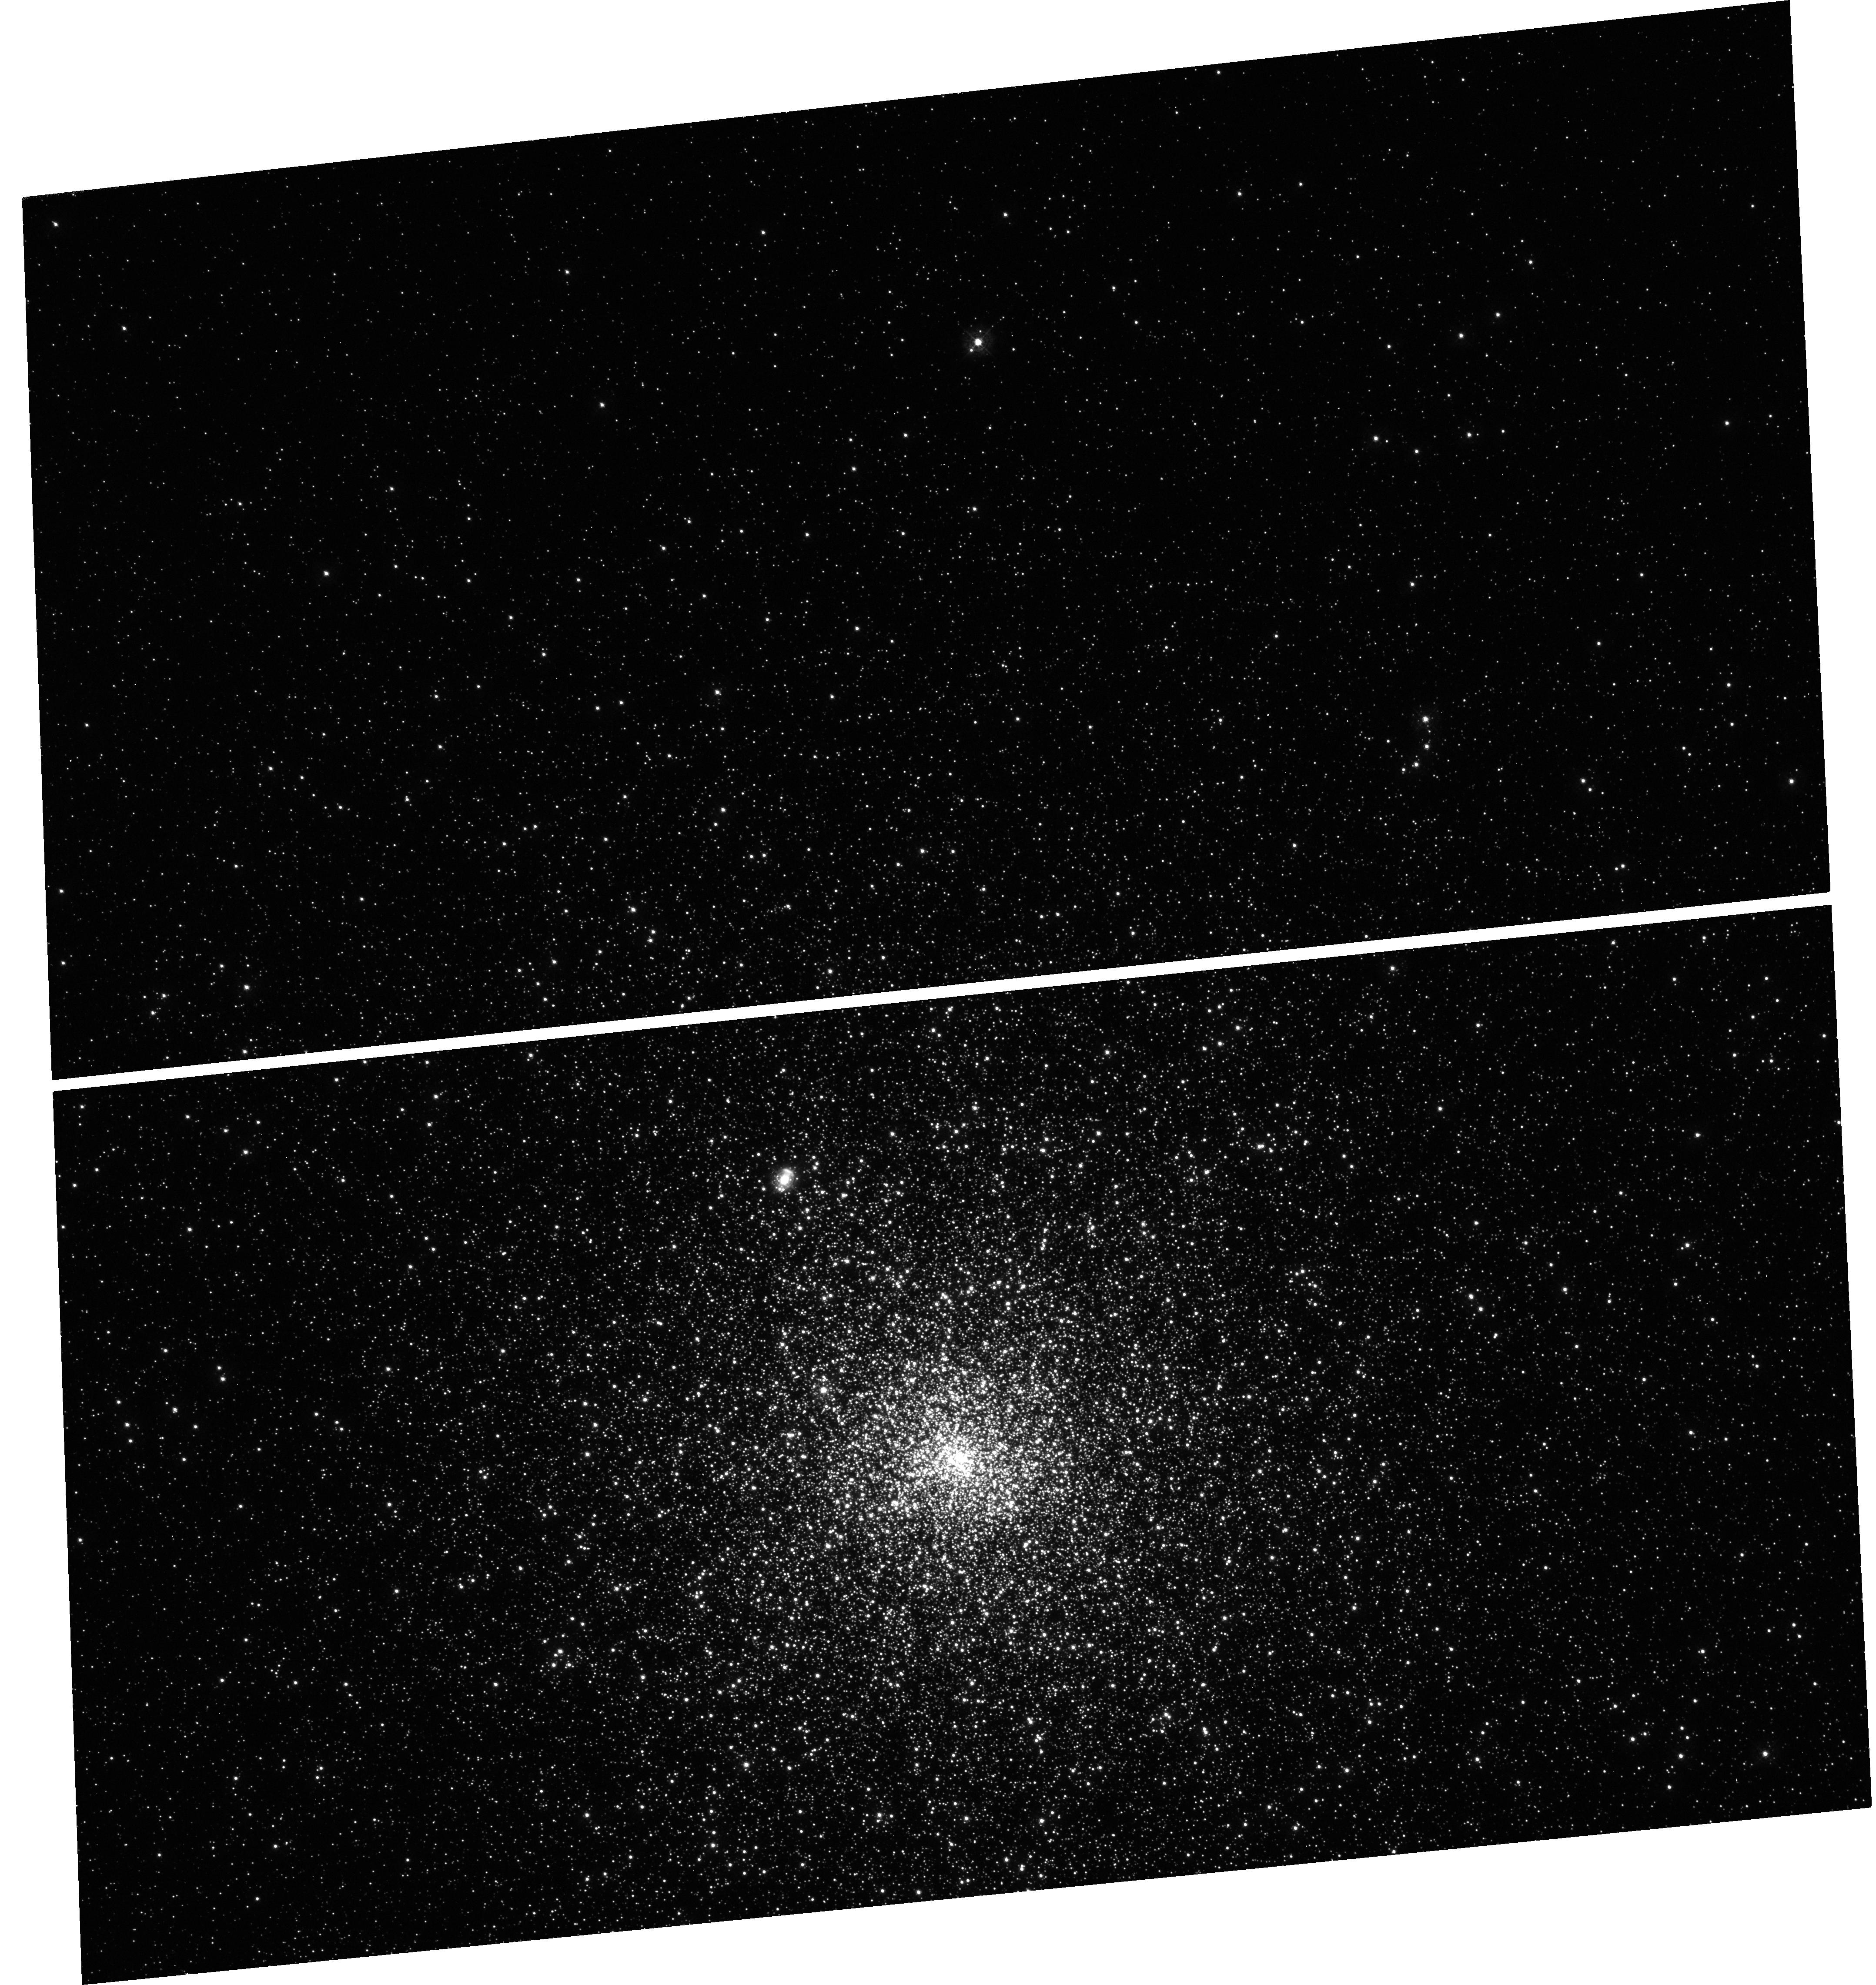
Target: M-15
Instrument: WFC3/UVIS
Filter: F343N
Exposure: 12 min
Observation ID: hst_13295_05_wfc3_uvis_f343n_icbe05

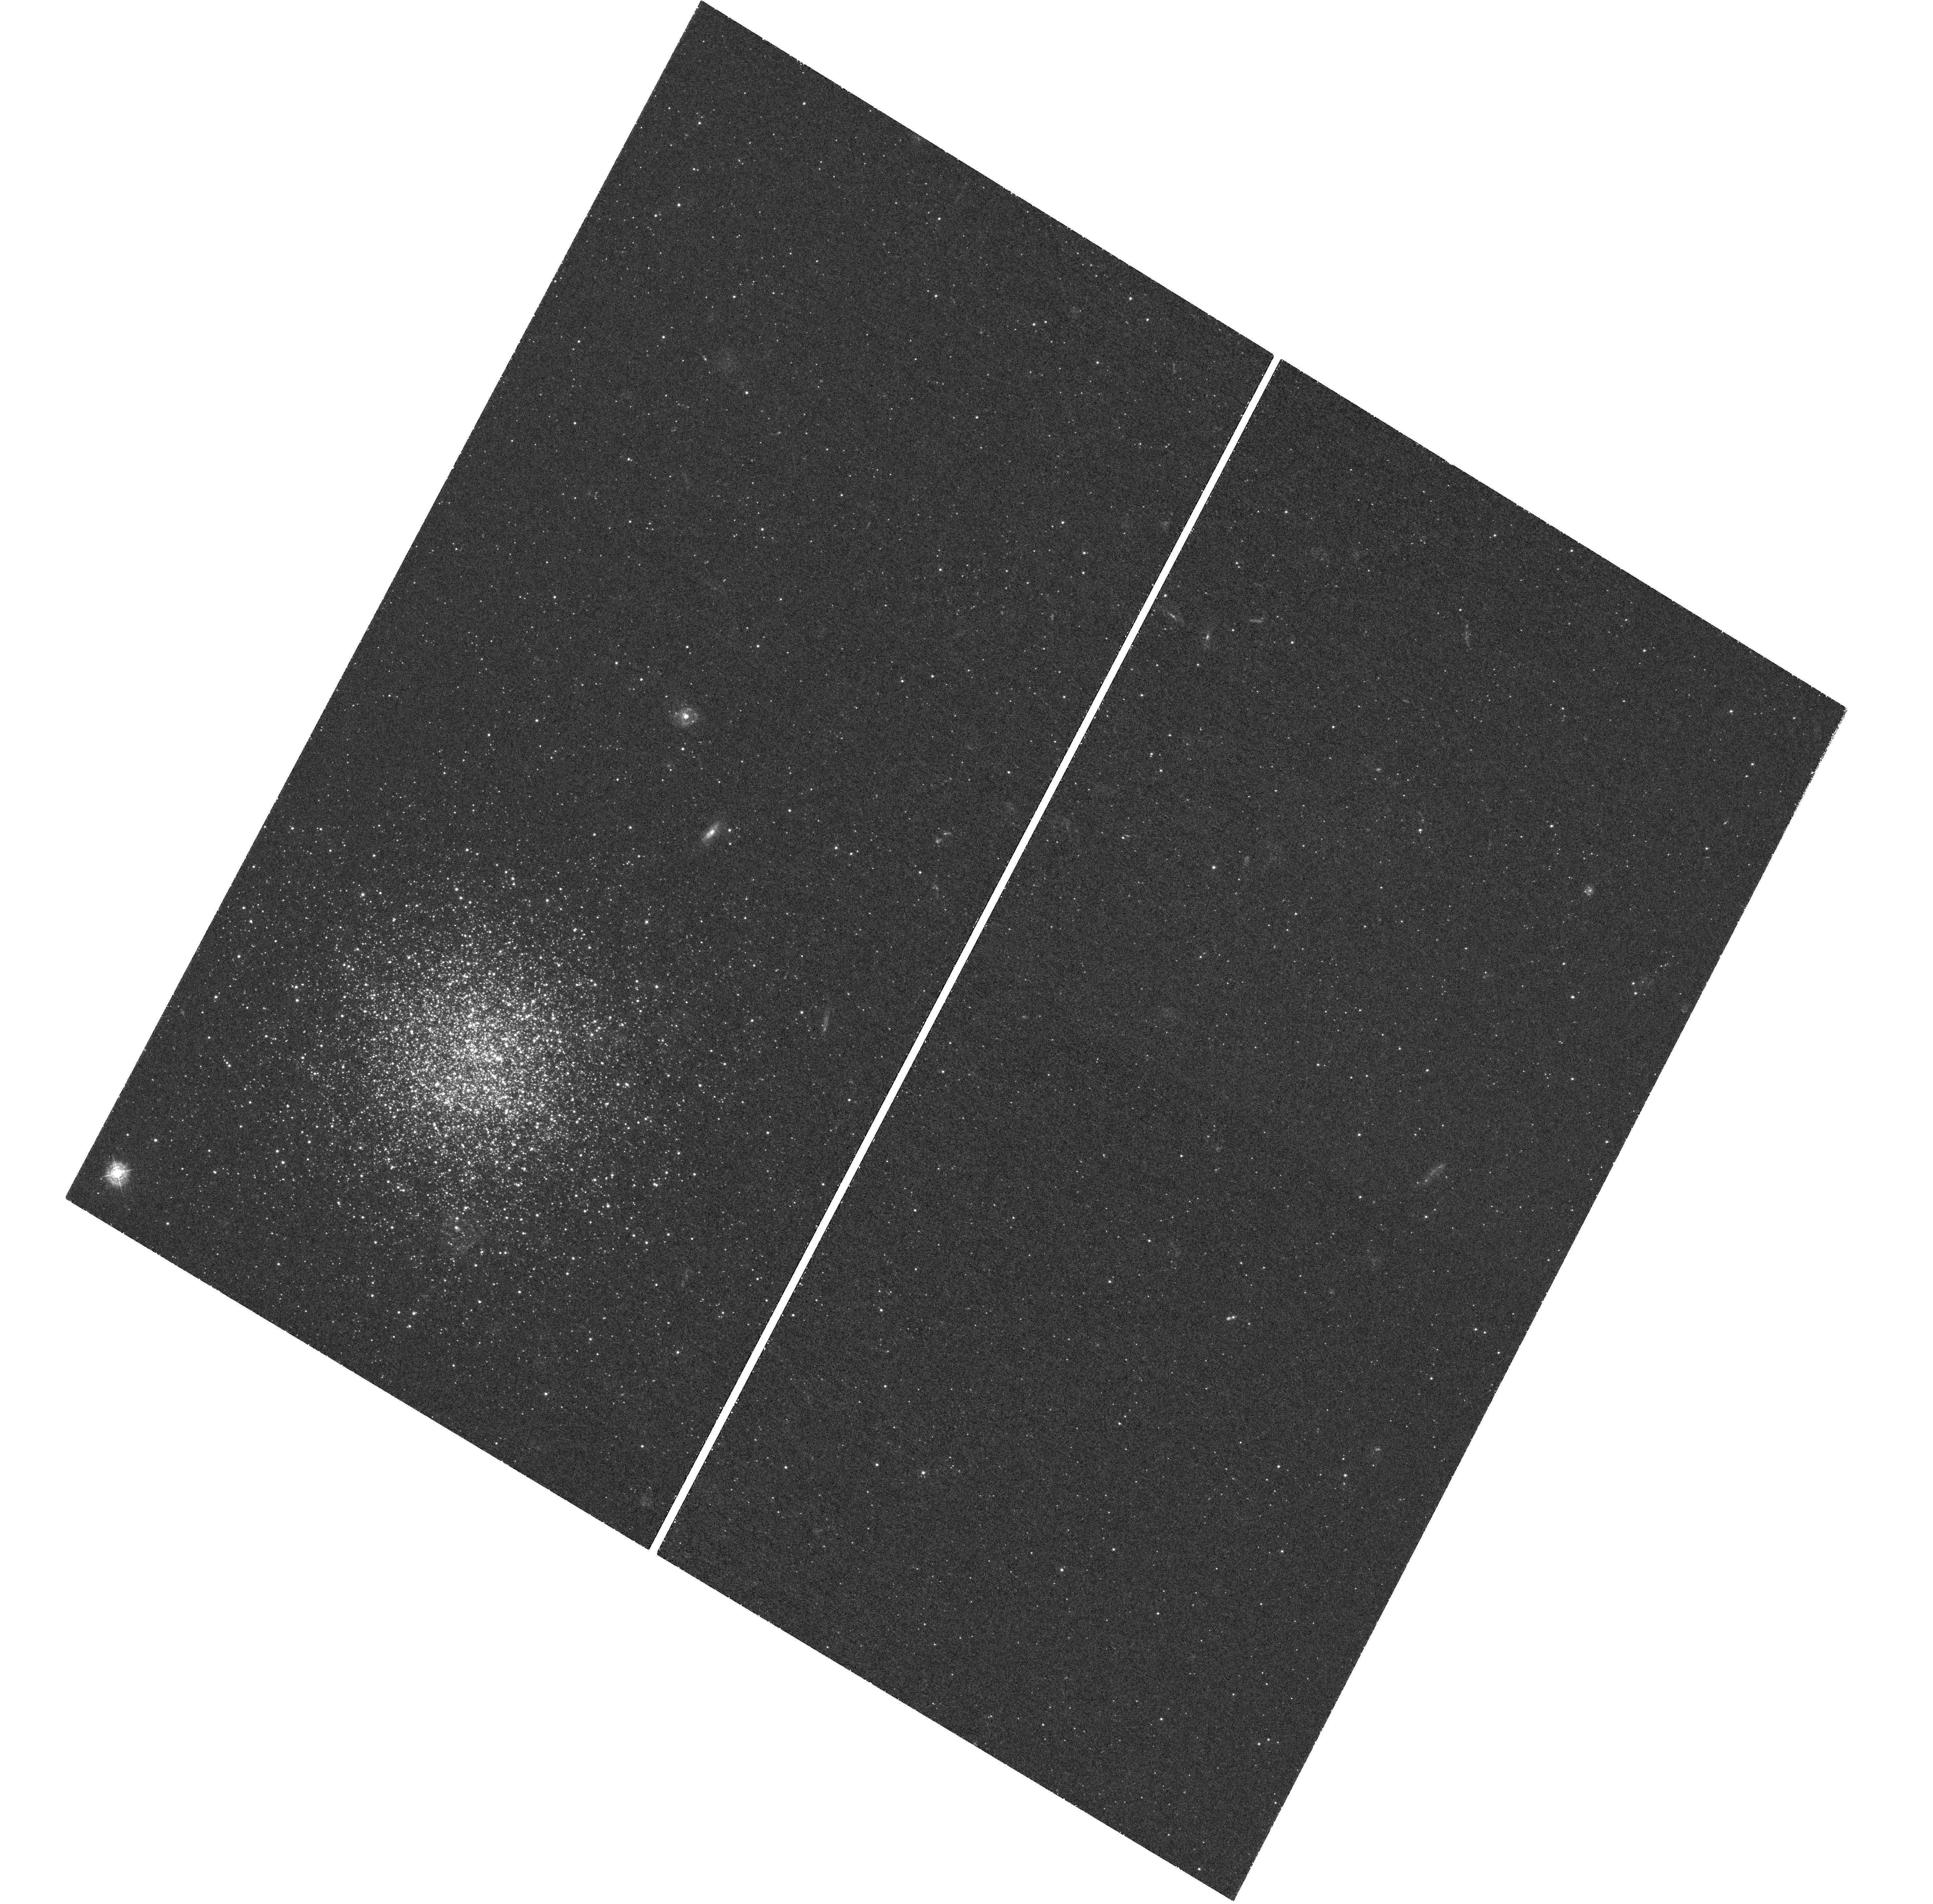
Target: FORNAX-2
Instrument: WFC3/UVIS
Filter: F343N
Exposure: 3.2 h
Observation ID: hst_13295_02_wfc3_uvis_f343n_icbe02

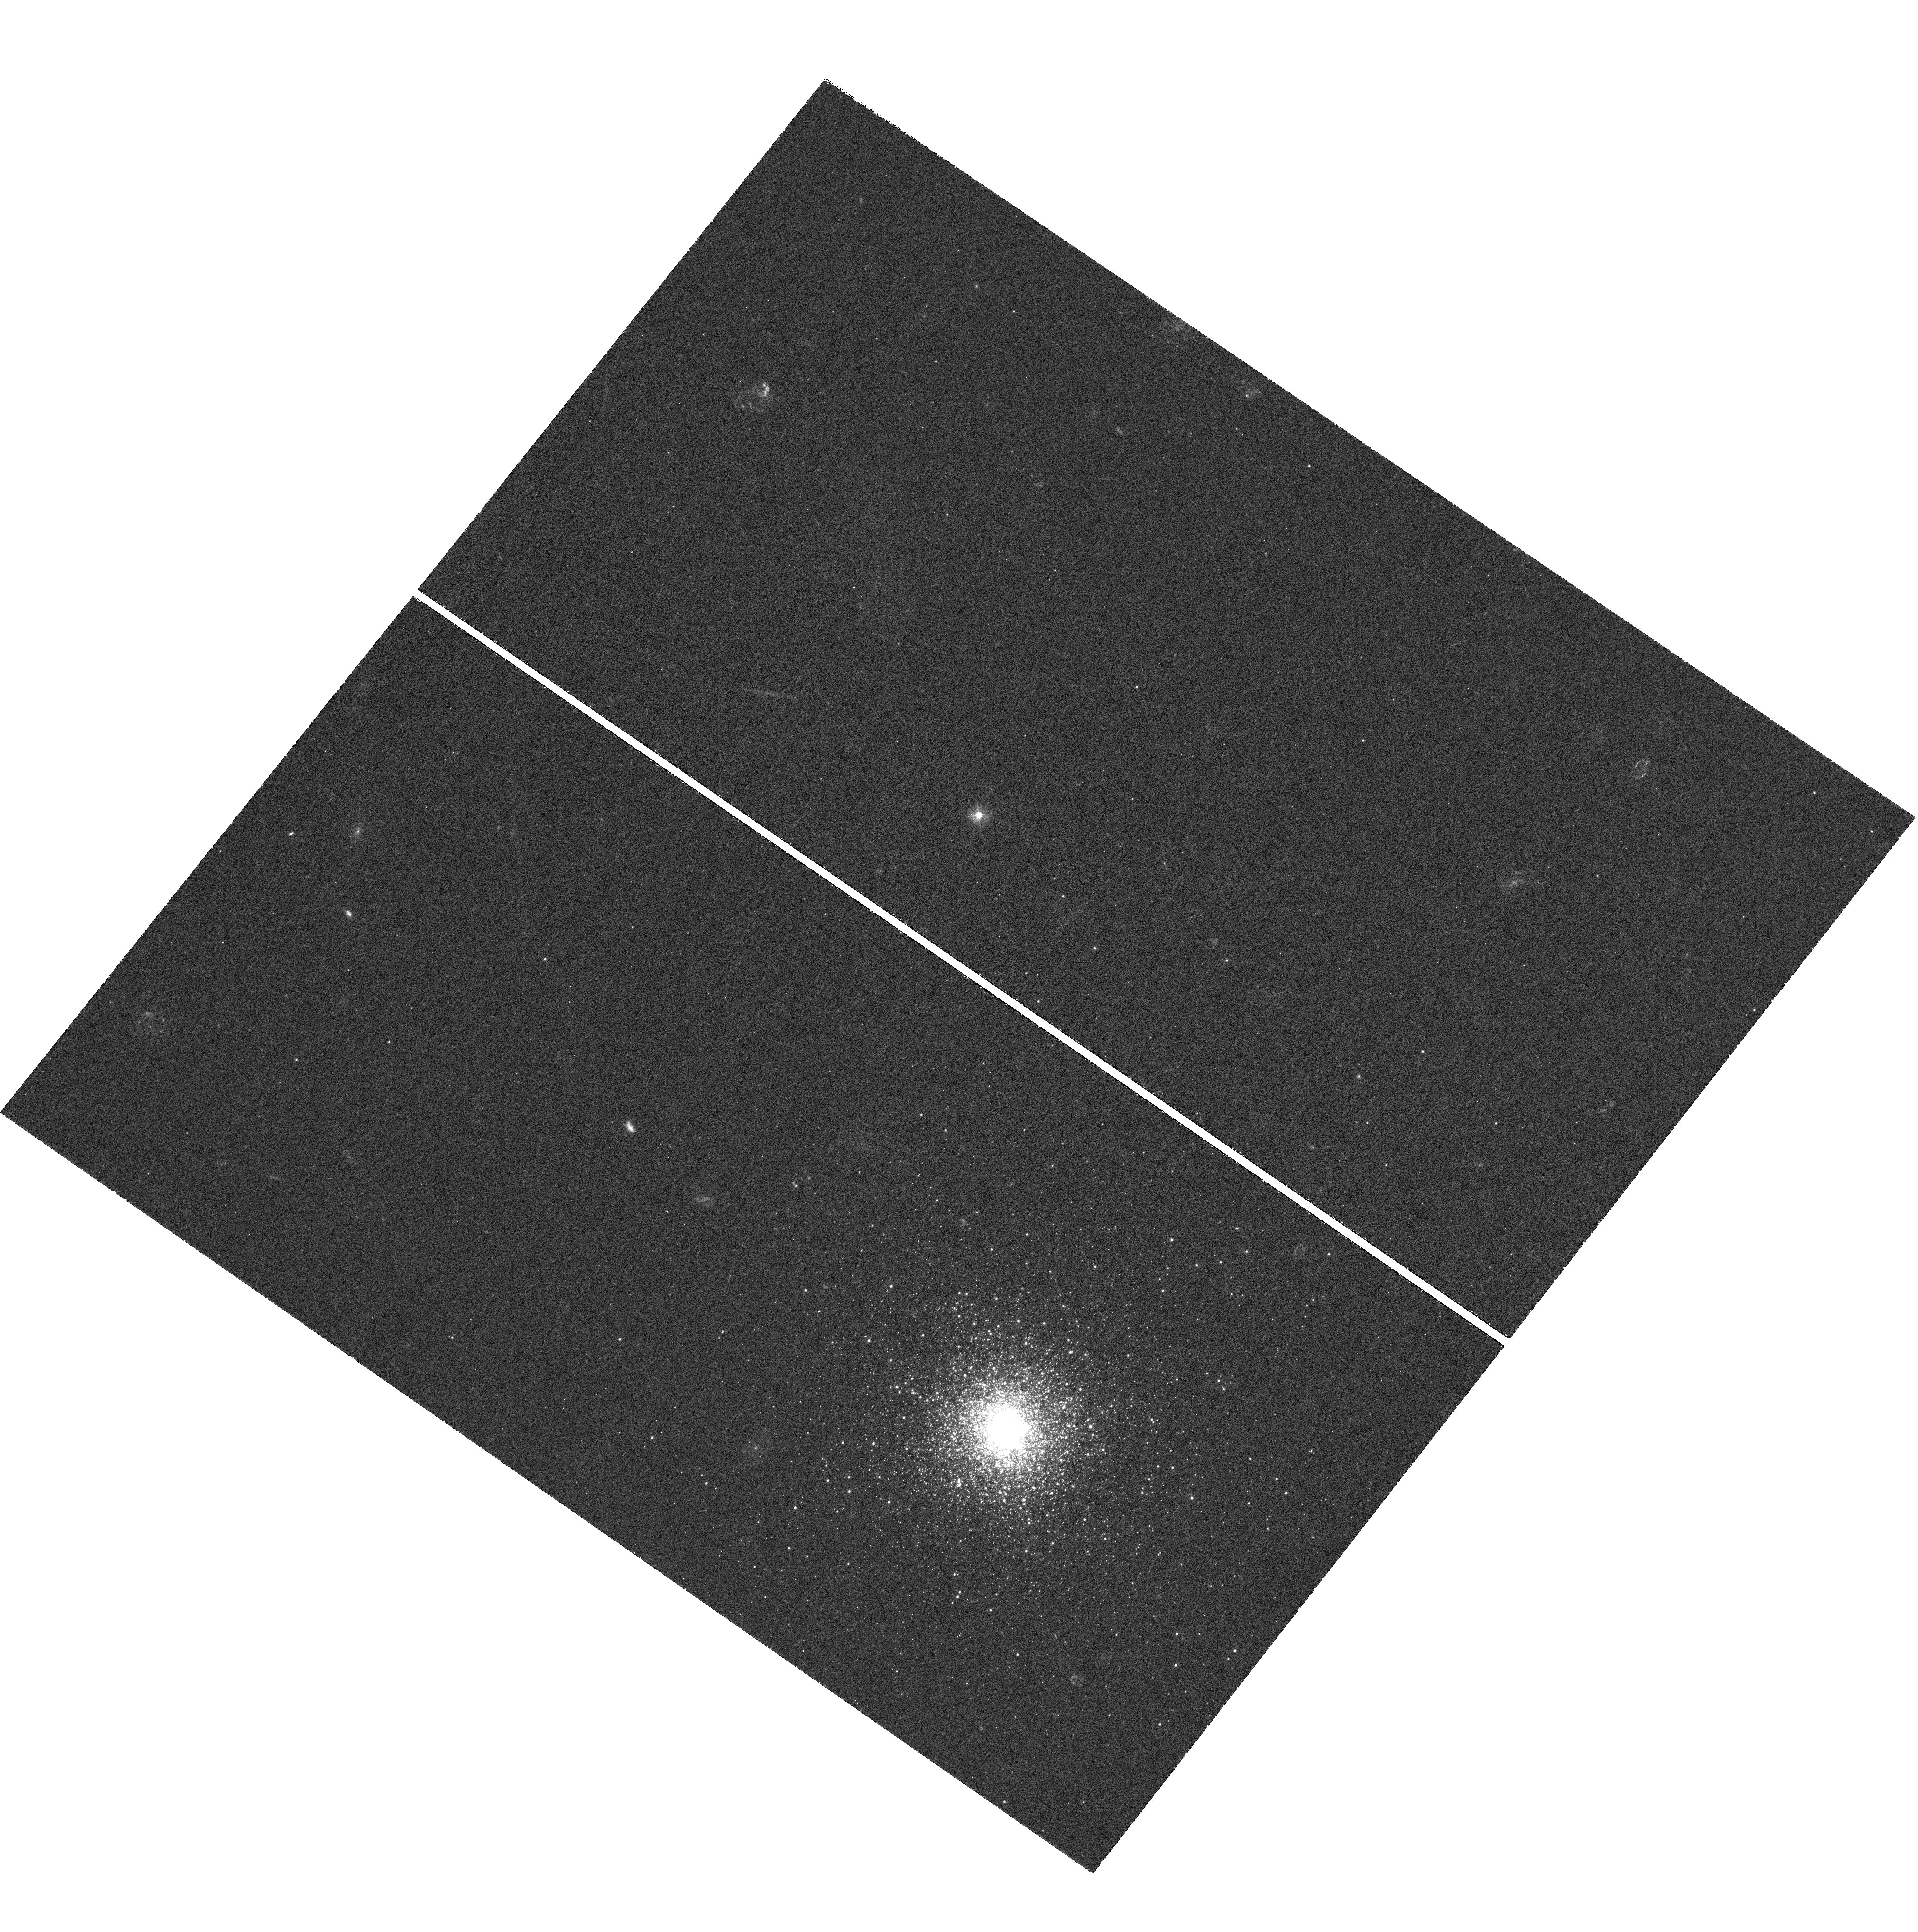
Target: FORNAX-5
Instrument: WFC3/UVIS
Filter: F343N
Exposure: 3.2 h
Observation ID: hst_13295_04_wfc3_uvis_f343n_icbe04

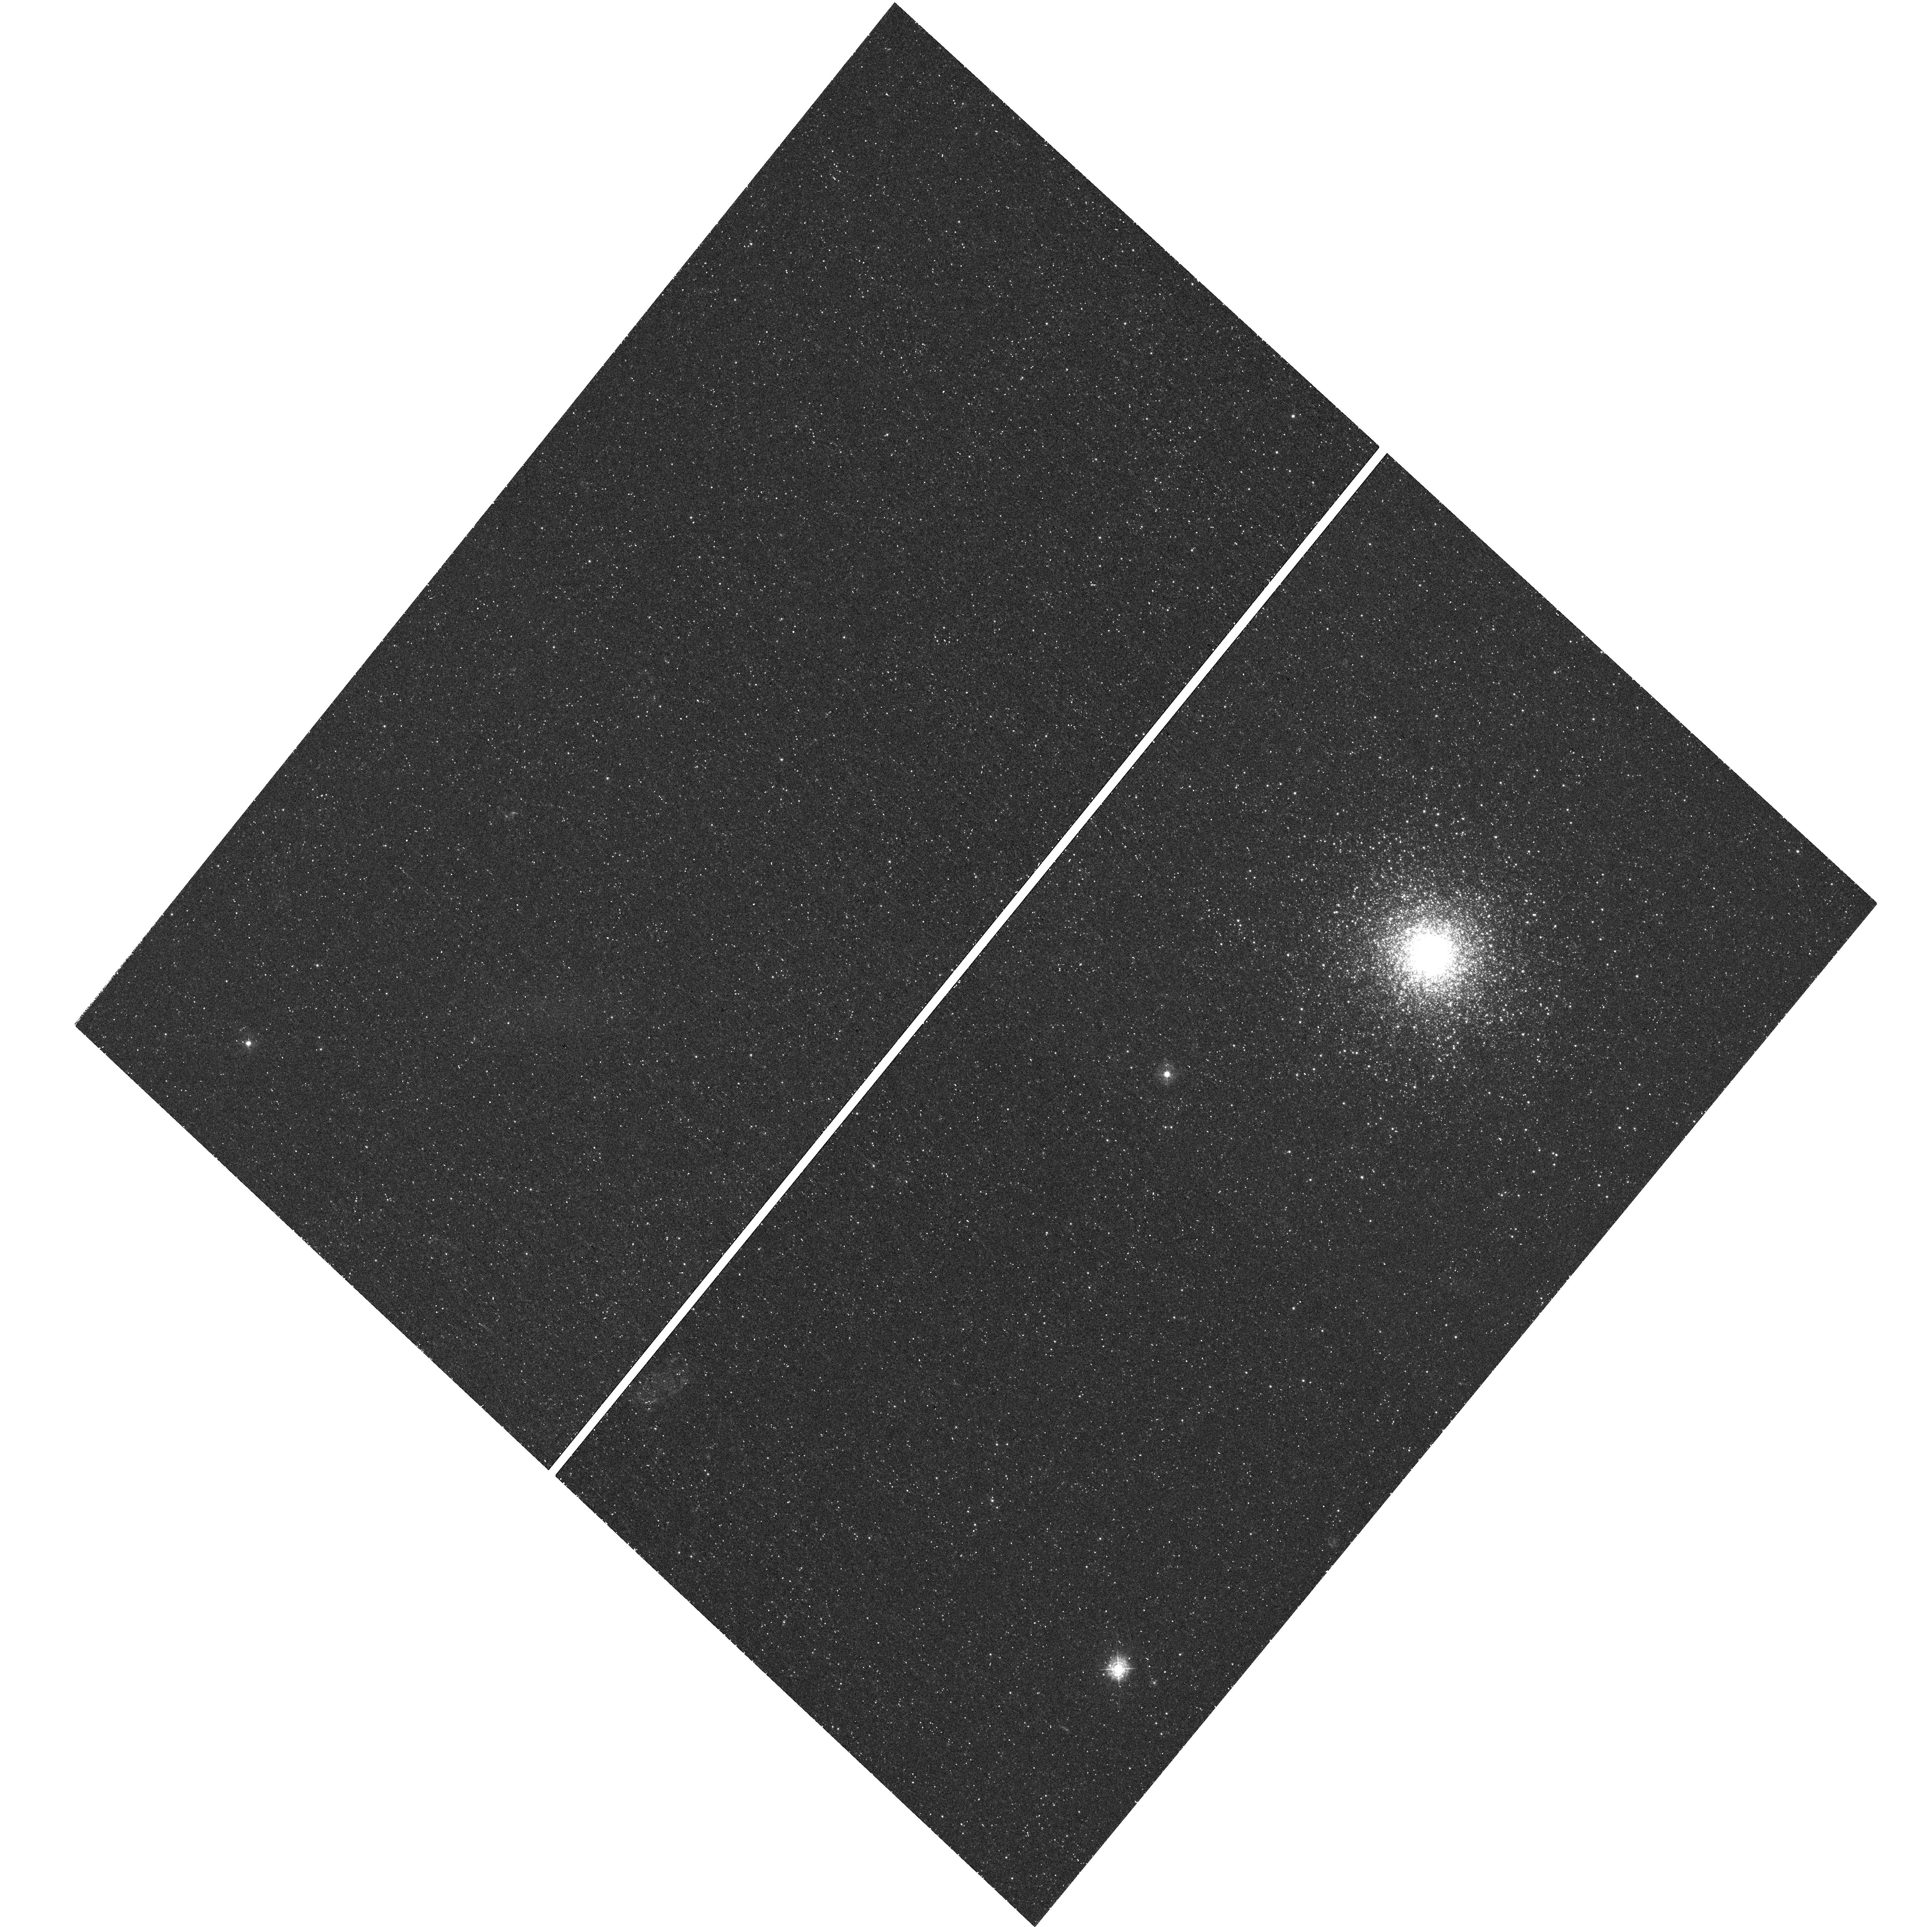
Target: FORNAX-3
Instrument: WFC3/UVIS
Filter: F343N
Exposure: 46 min
Observation ID: hst_13295_53_wfc3_uvis_f343n_icbe53

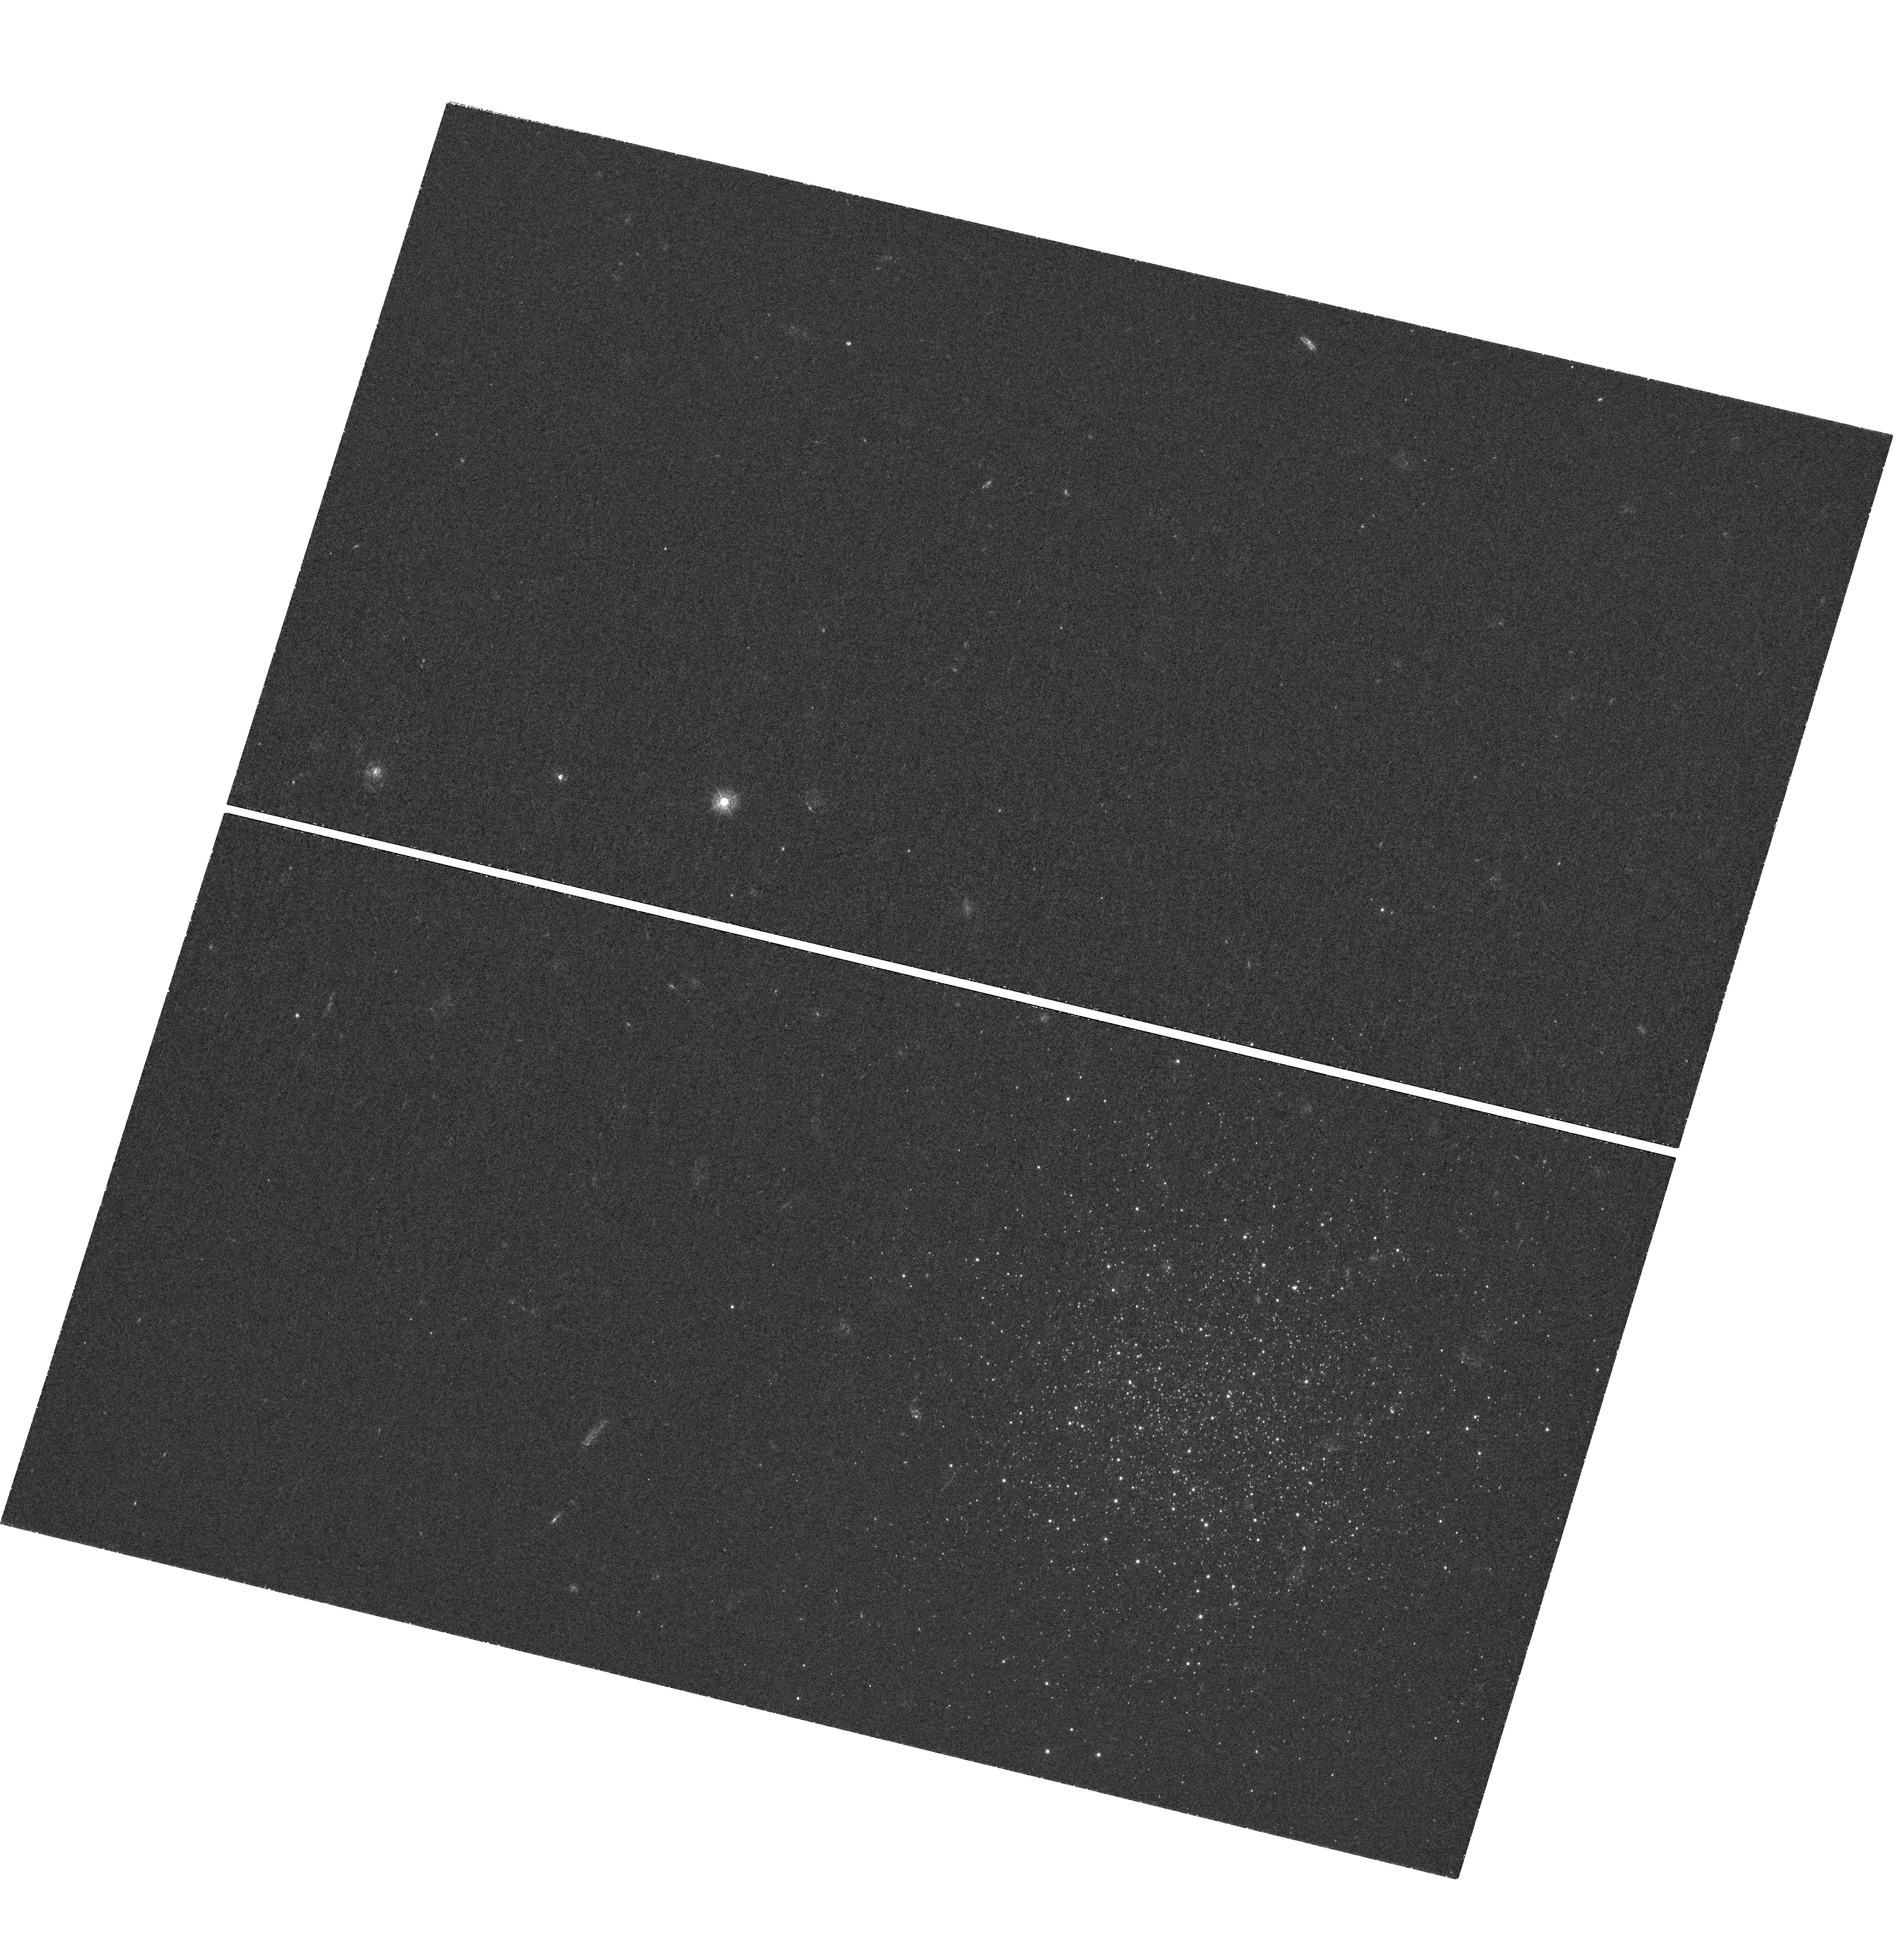
Target: FORNAX-1
Instrument: WFC3/UVIS
Filter: F343N
Exposure: 3.2 h
Observation ID: hst_13295_01_wfc3_uvis_f343n_icbe01

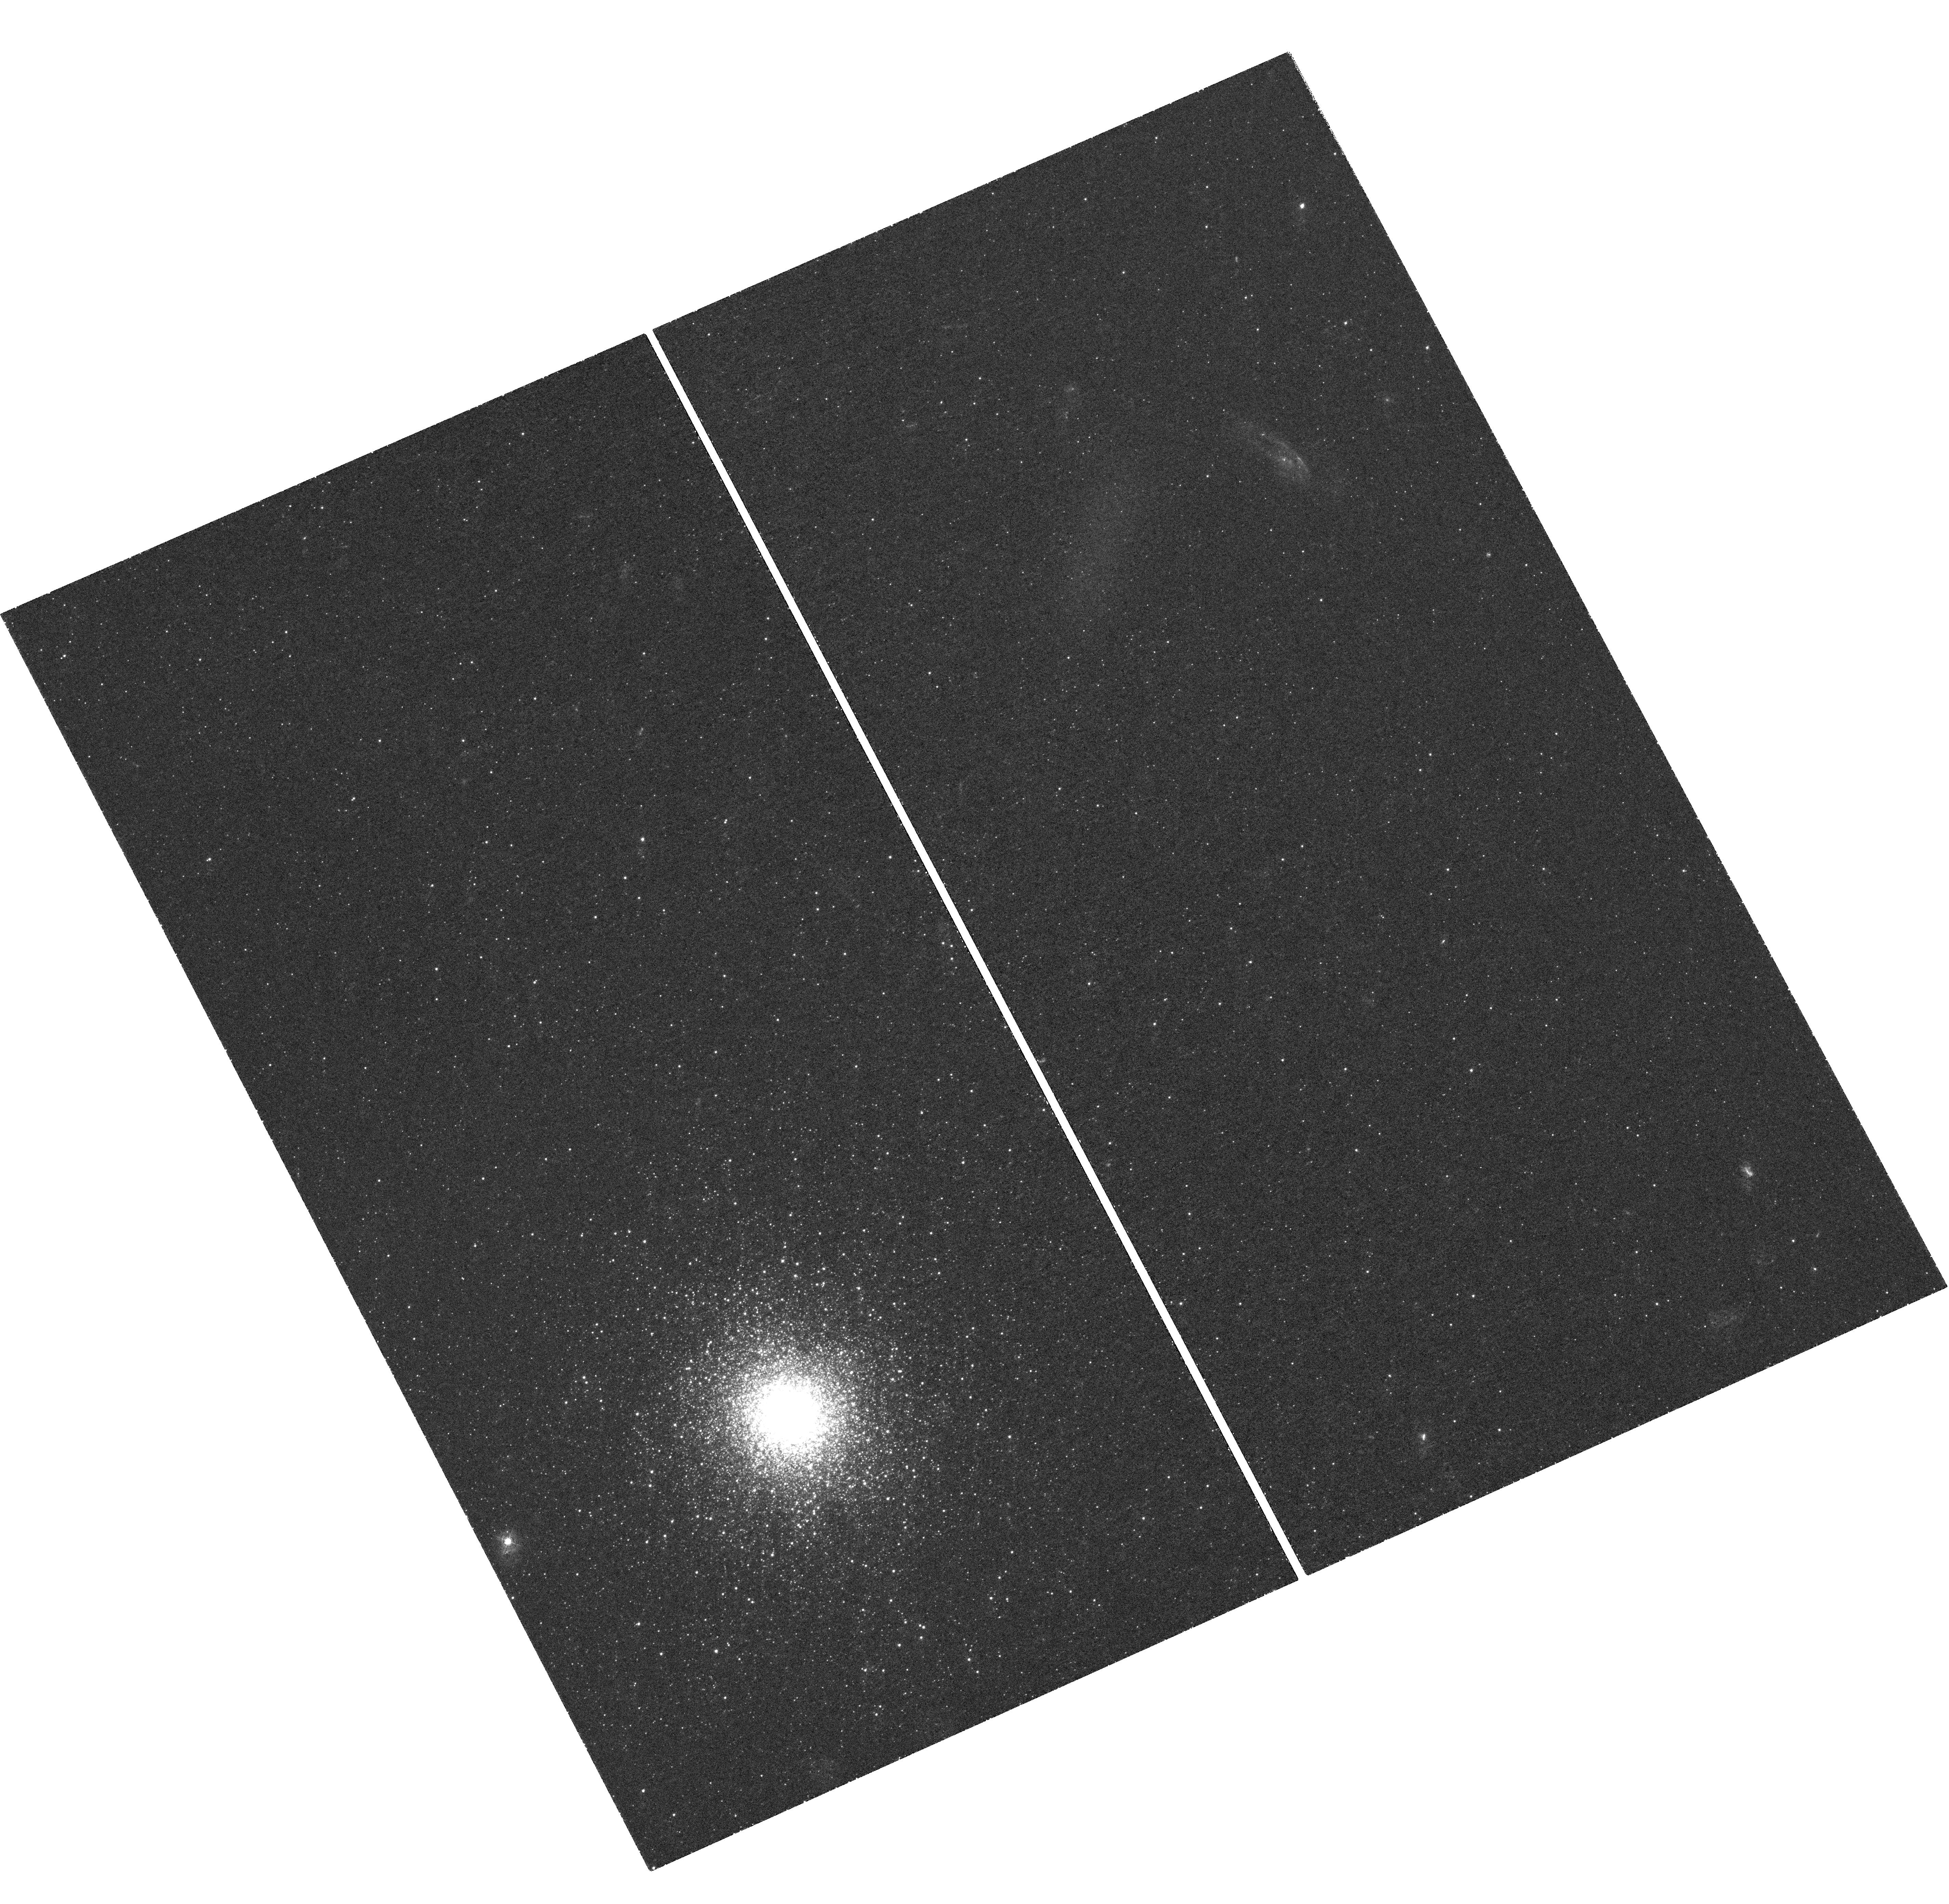
Target: FORNAX-3
Instrument: WFC3/UVIS
Filter: F343N
Exposure: 3.2 h
Observation ID: hst_13295_03_wfc3_uvis_f343n_icbe03

Do the globular clusters in the Fornax dSph have multiple stellar populations? (PI: Larsen, Soeren S.)

We propose to obtain WFC3 F343N-band imaging of the four most metal-poor globular clusters (GCs) in the Fornax dwarf spheroidal galaxy. With these data, we will establish whether red giant branch (RGB) stars in the clusters show a spread in their abundances of nitrogen. This will tell us whether the Fornax GCs host multiple stellar populations, as appears to be the case in most Galactic GCs. The Fornax dSph is of special interest in this context because a very large fraction (about 20%-25%) of its metal-poor stars ([Fe/H]<-2) belong to the four most metal-poor GCs. N-body simulations suggest it is highly unlikely that a large number of field stars have been lost due to tidal interaction with the Milky Way. The GCs could therefore, at most, have been a factor of 5 more massive initially, or otherwise more metal-poor field stars should be observed. This result is in tension with some leading scenarios for the origin of multiple populations via self-enrichment in GCs, which require GCs to have been at least a factor of 10 more massive initially. It is therefore crucial to establish whether the Fornax GCs do indeed host multiple stellar populations, and in what proportion. If they do, alternative explanations for the origin of multiple populations would have to be sought, which do not require a large number of first-generation stars to have been lost from the clusters (for example, by invoking a top-heavy first-generation IMF or accretion of additional gas). If they do not, this would have the interesting consequence that GC formation in the Fornax dSph differed significantly from that in the Milky Way.